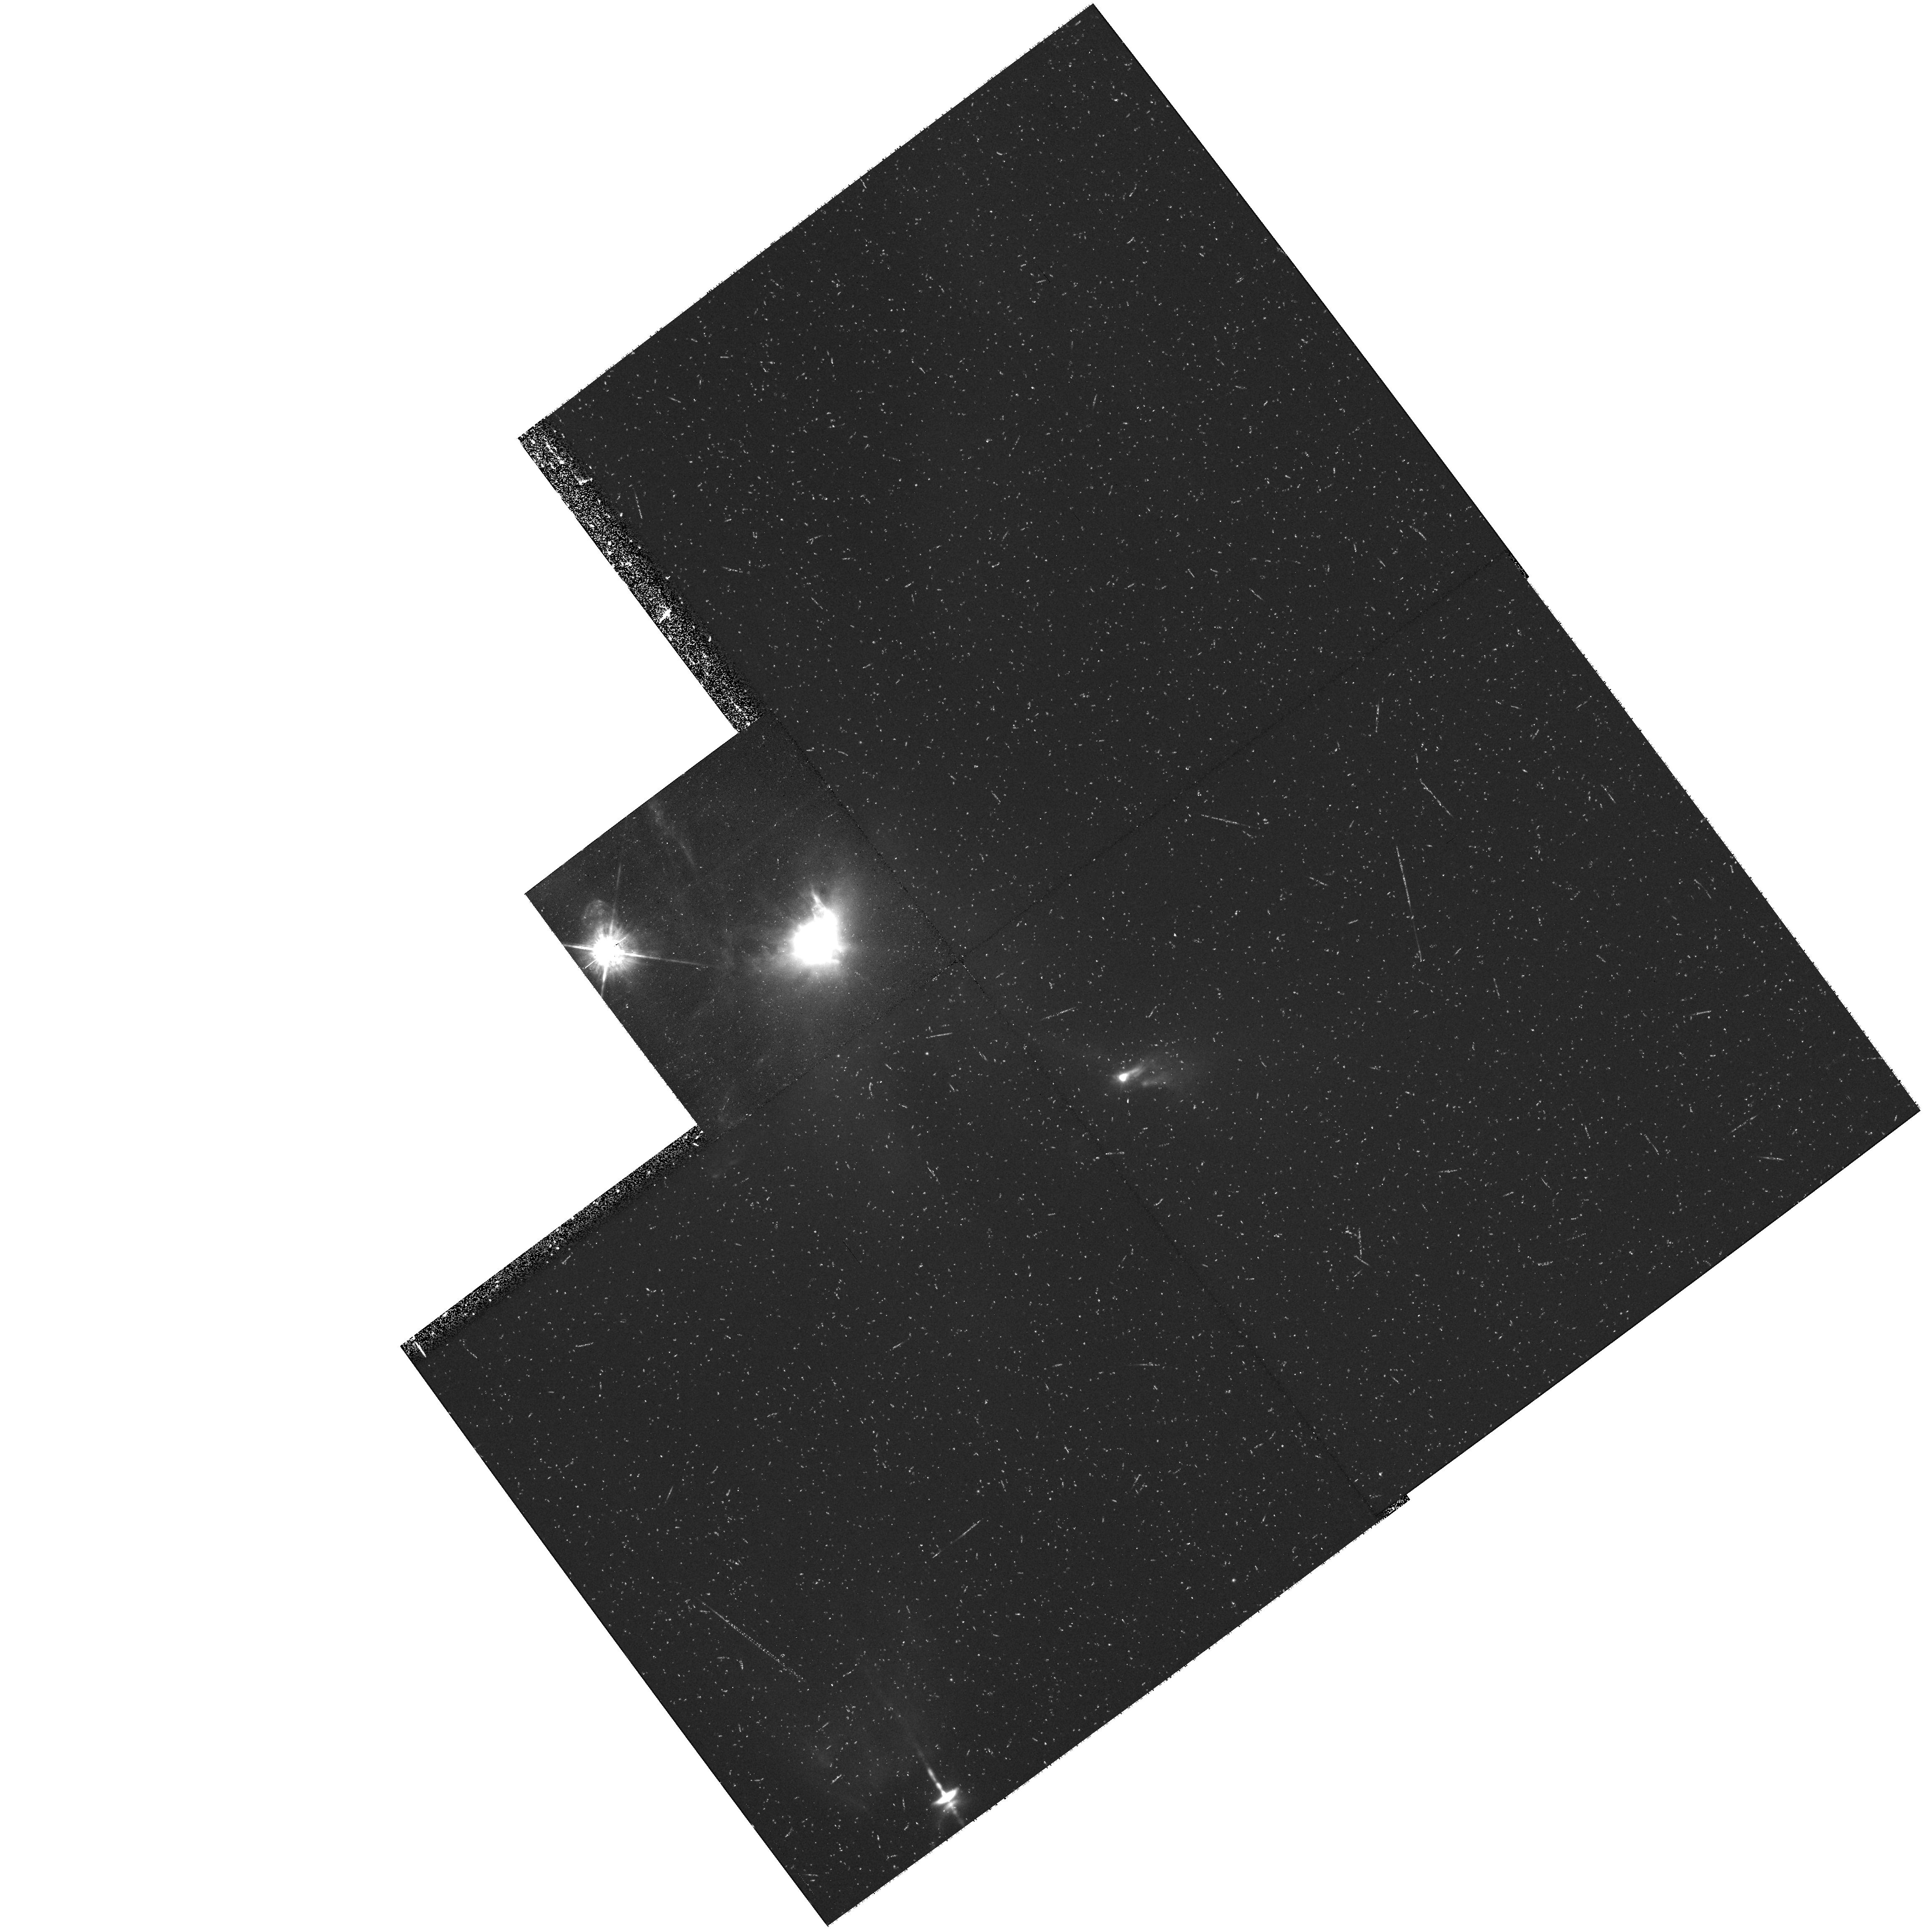
Target: XZ-TAU-OFFSET. Instrument: WFPC2/PC. Filter: F675W. Exposure: 34 min. Observation ID: hst_9236_05_wfpc2_pc_f675w_u6f905

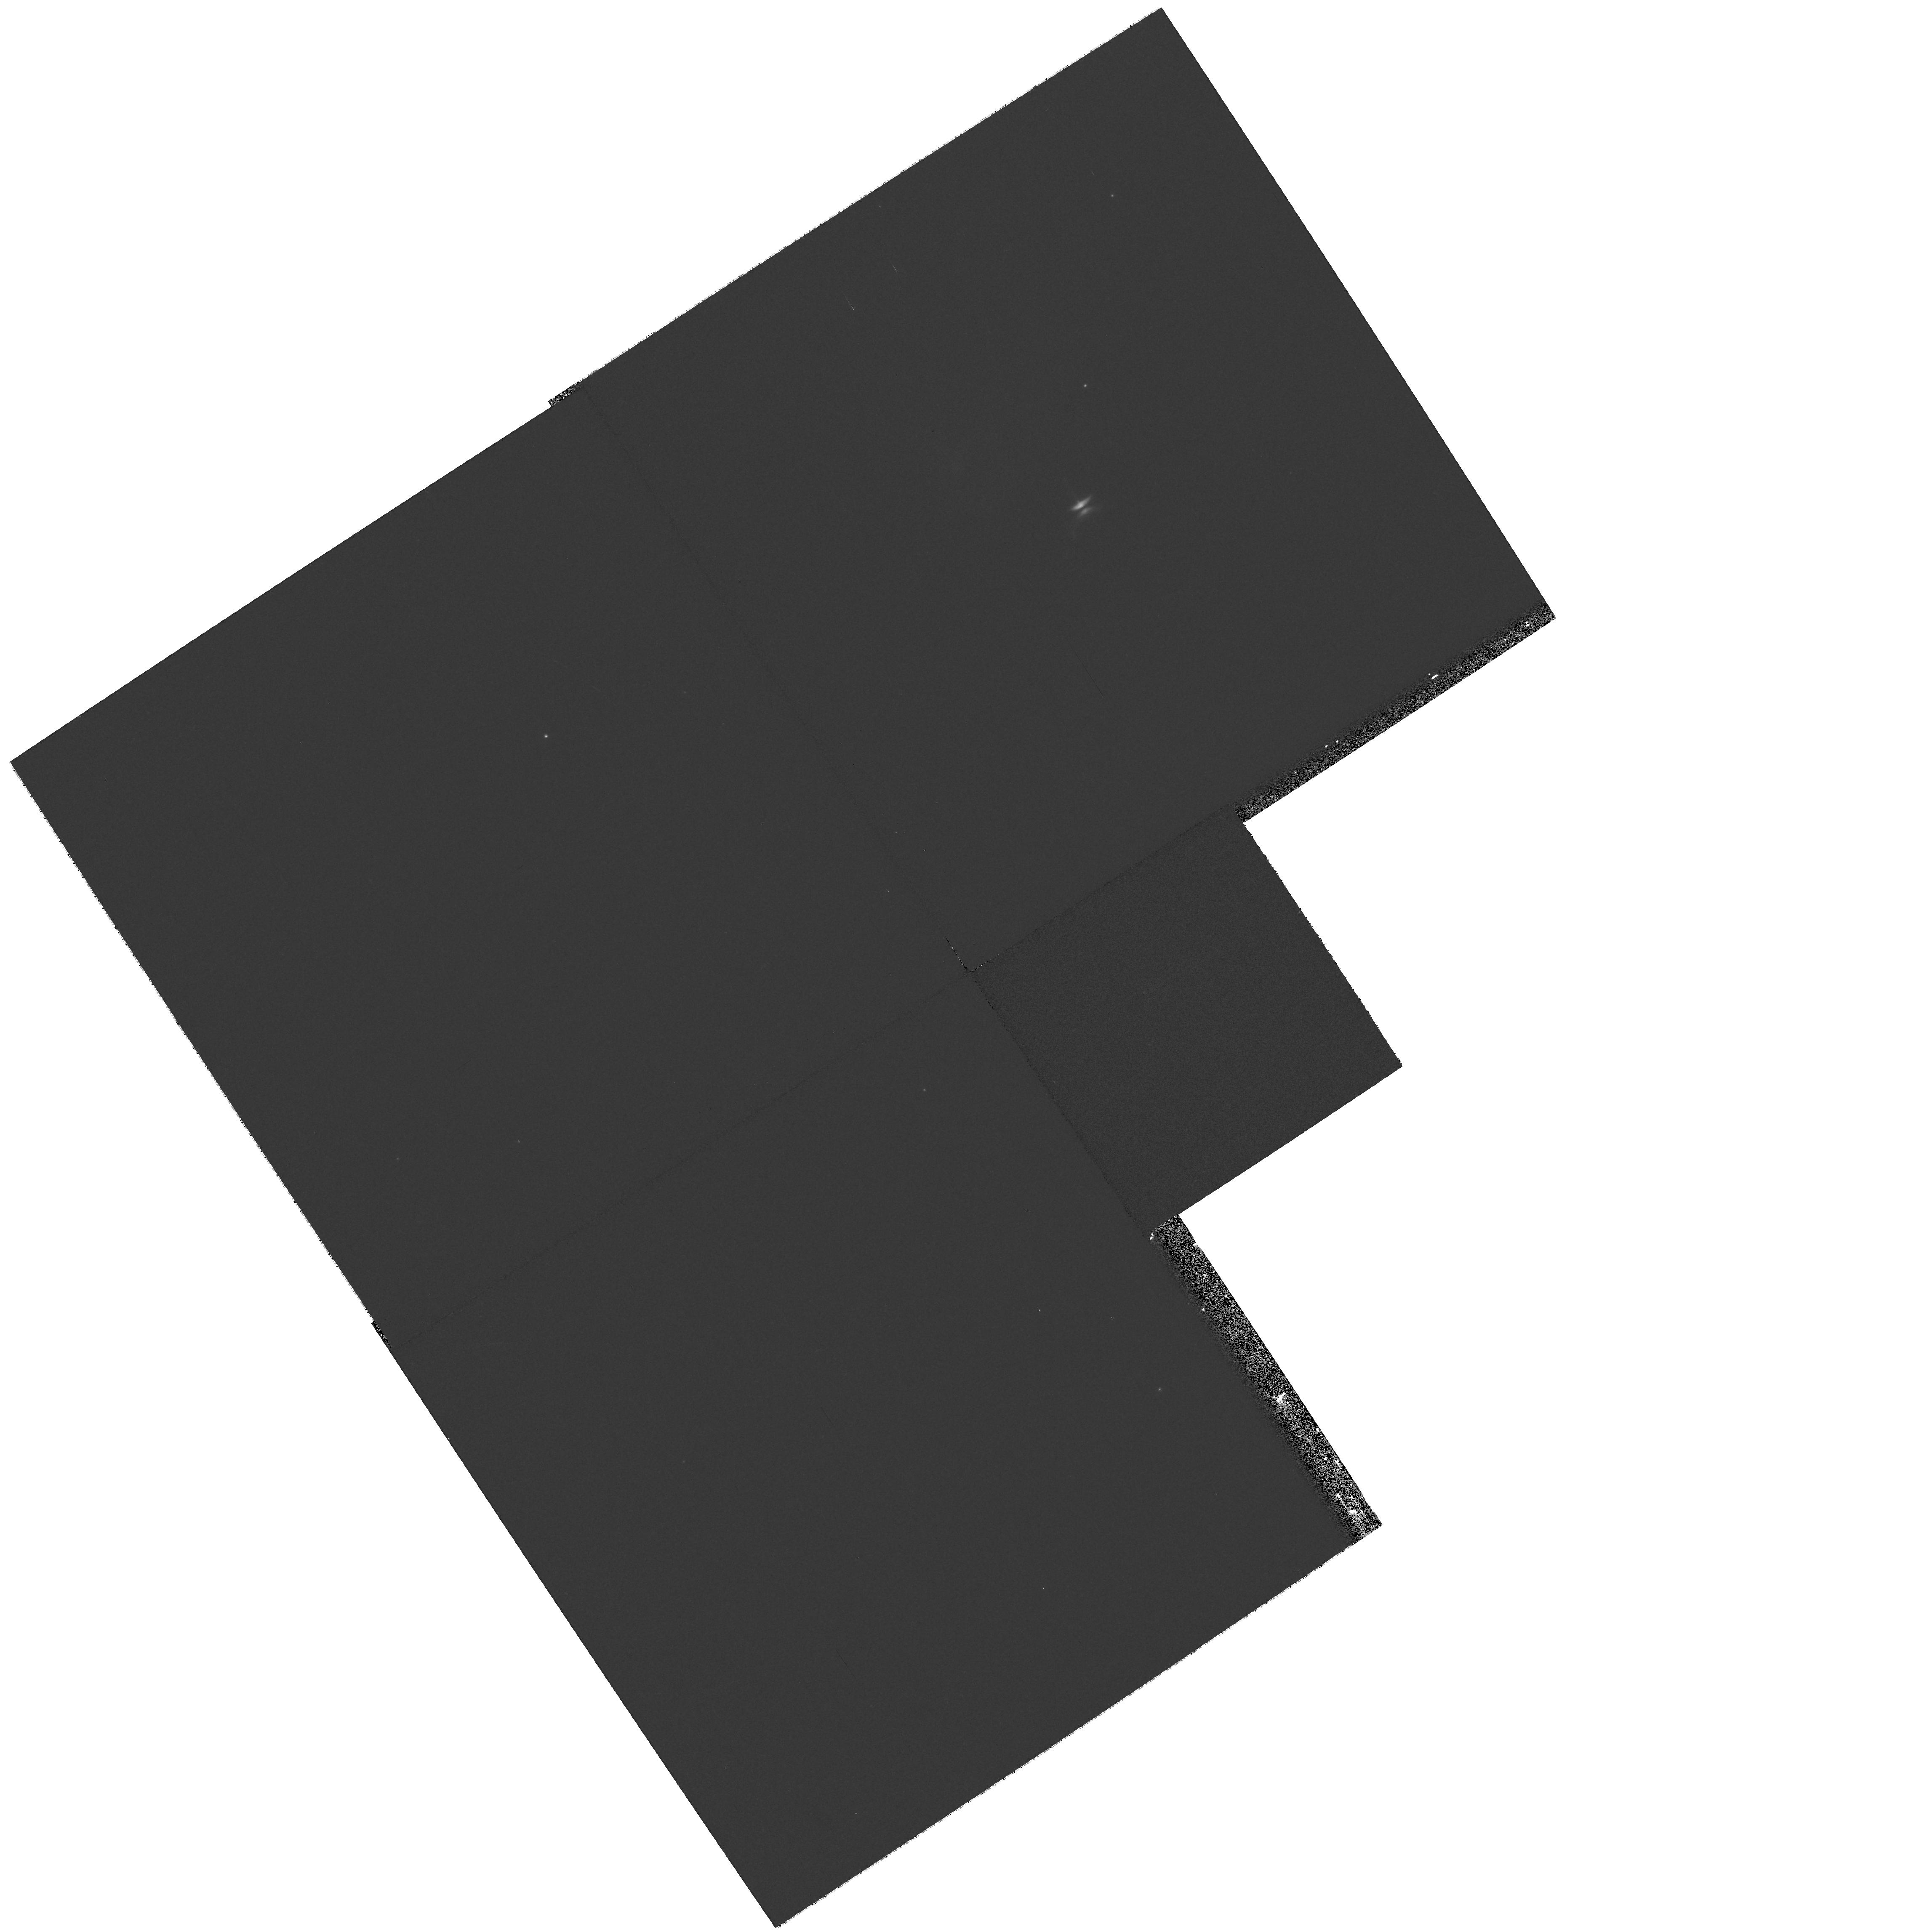
Target: HH-30. Instrument: WFPC2/PC. Filter: F814W. Exposure: 7 min. Observation ID: hst_9236_06_wfpc2_pc_f814w_u6f906

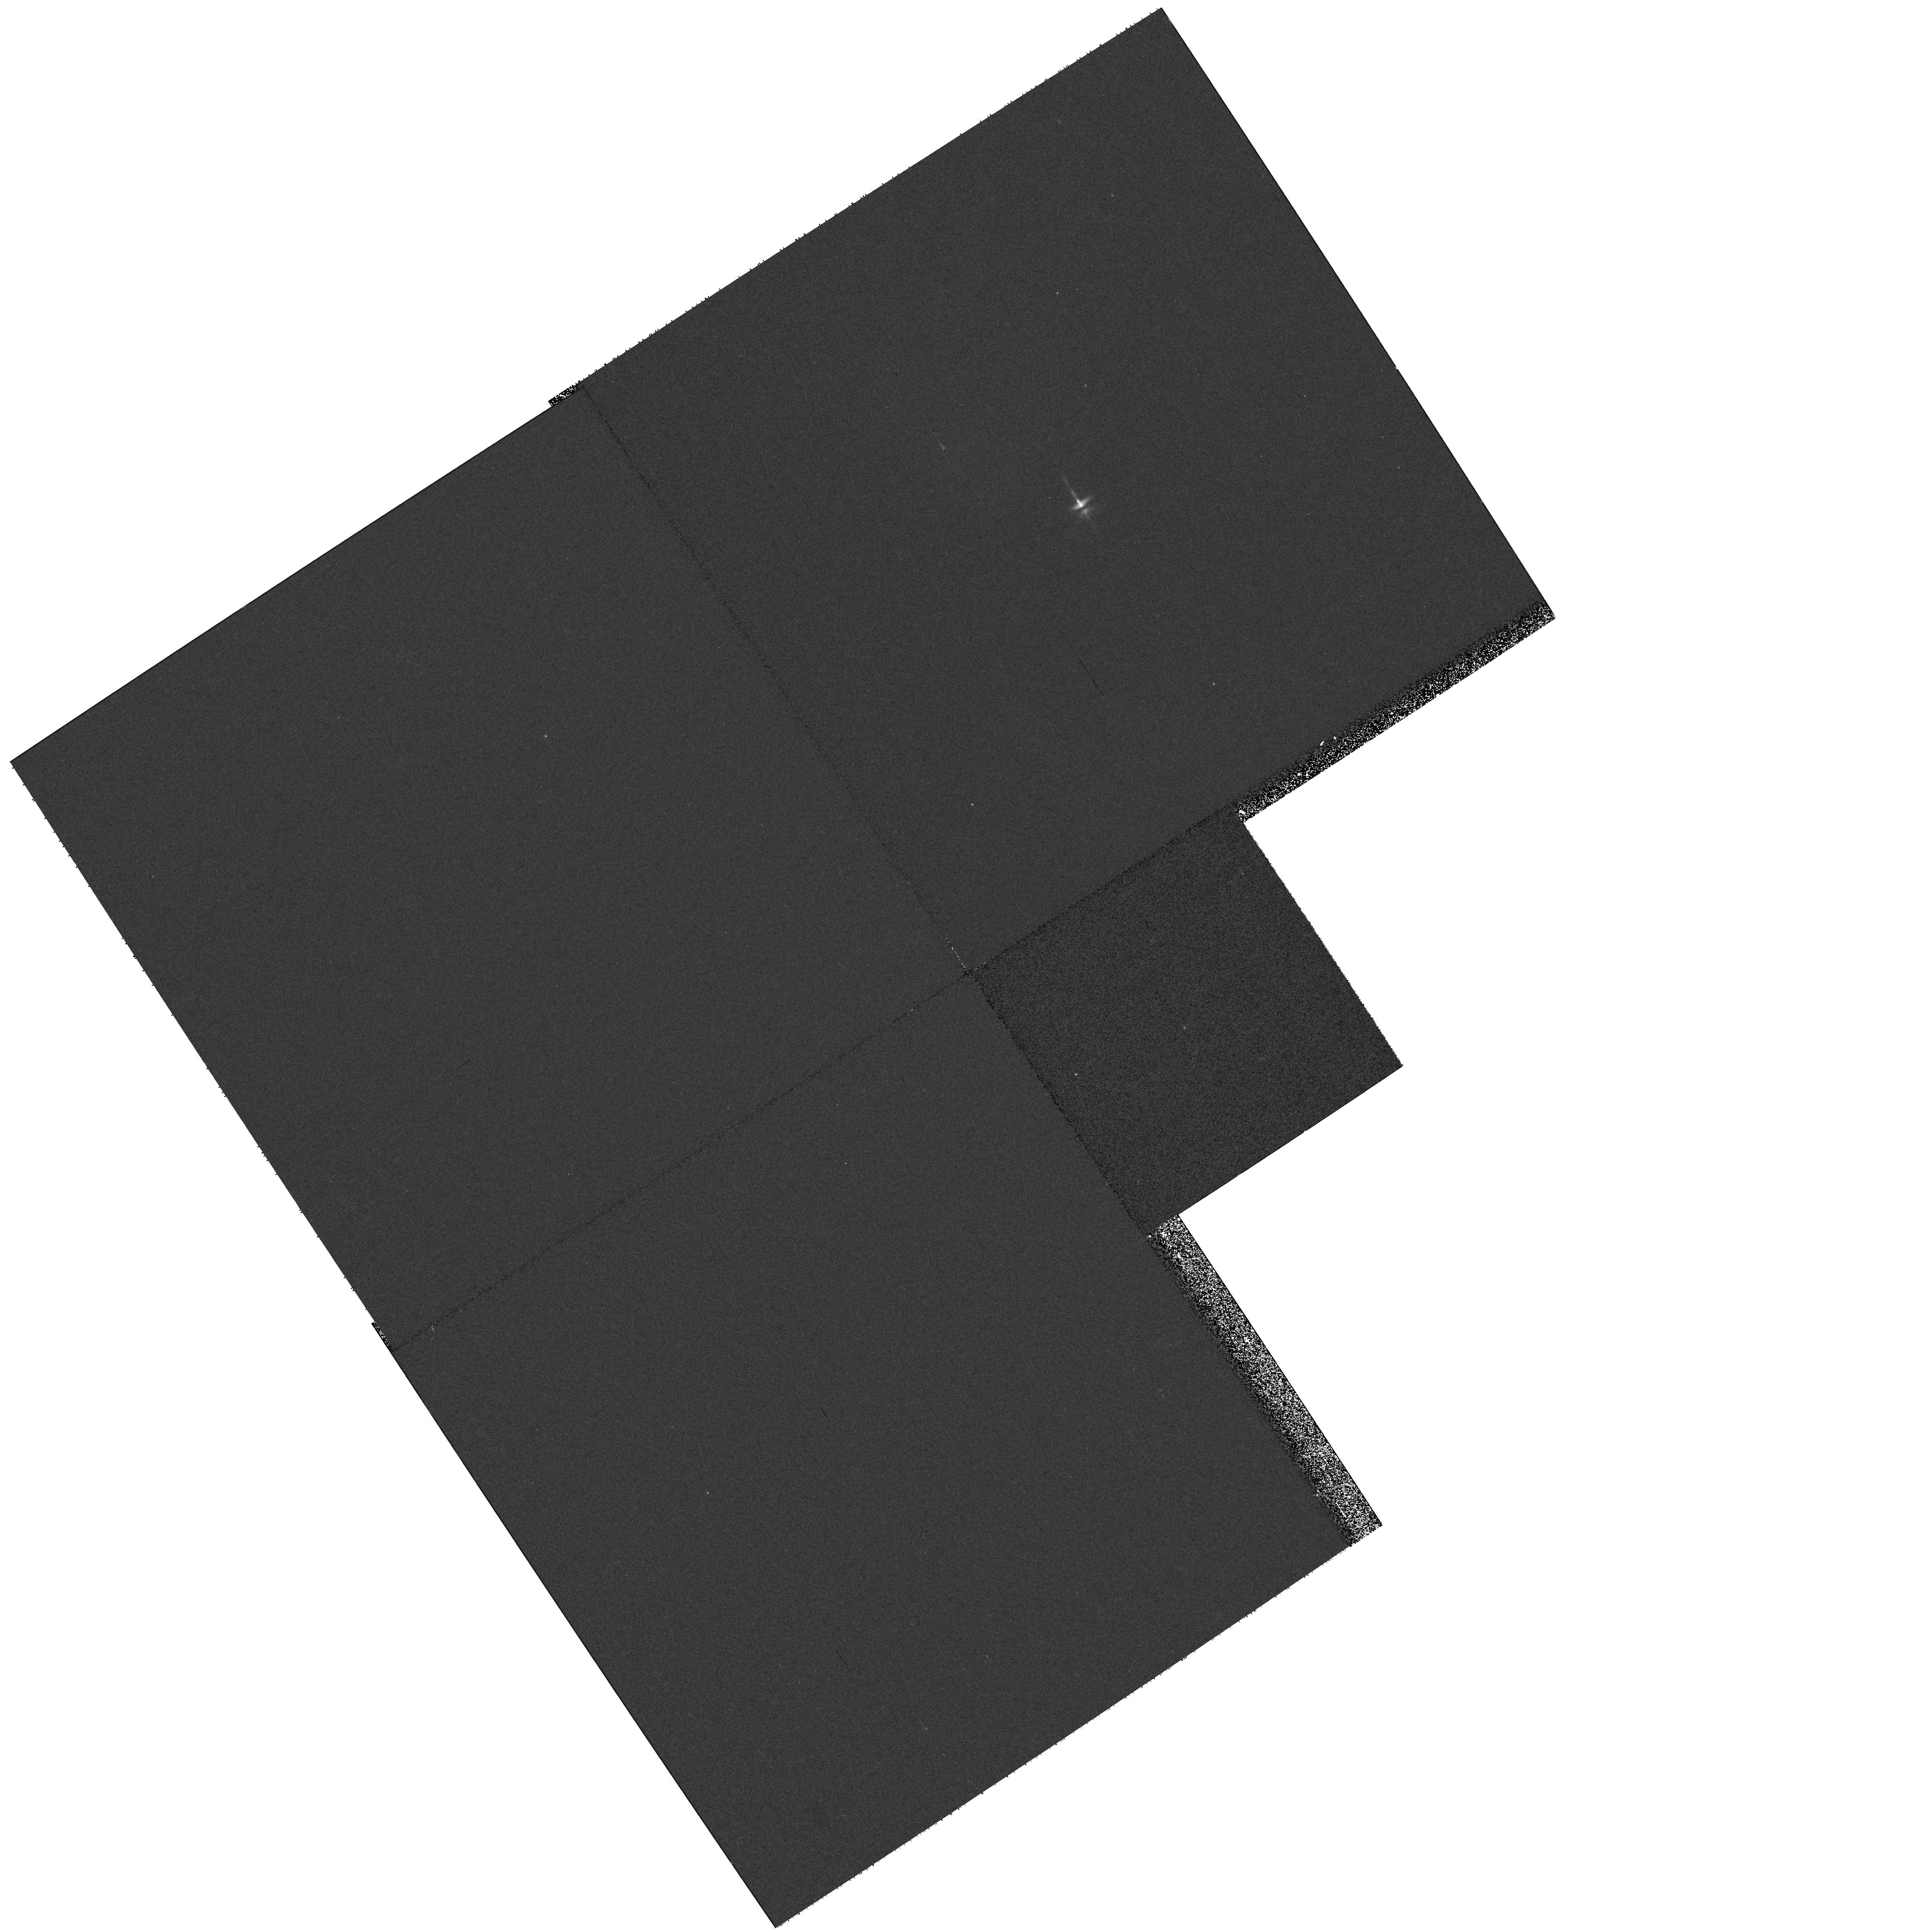
Target: HH-30. Instrument: WFPC2/PC. Filter: F555W. Exposure: 8 min. Observation ID: hst_9236_06_wfpc2_pc_f555w_u6f906

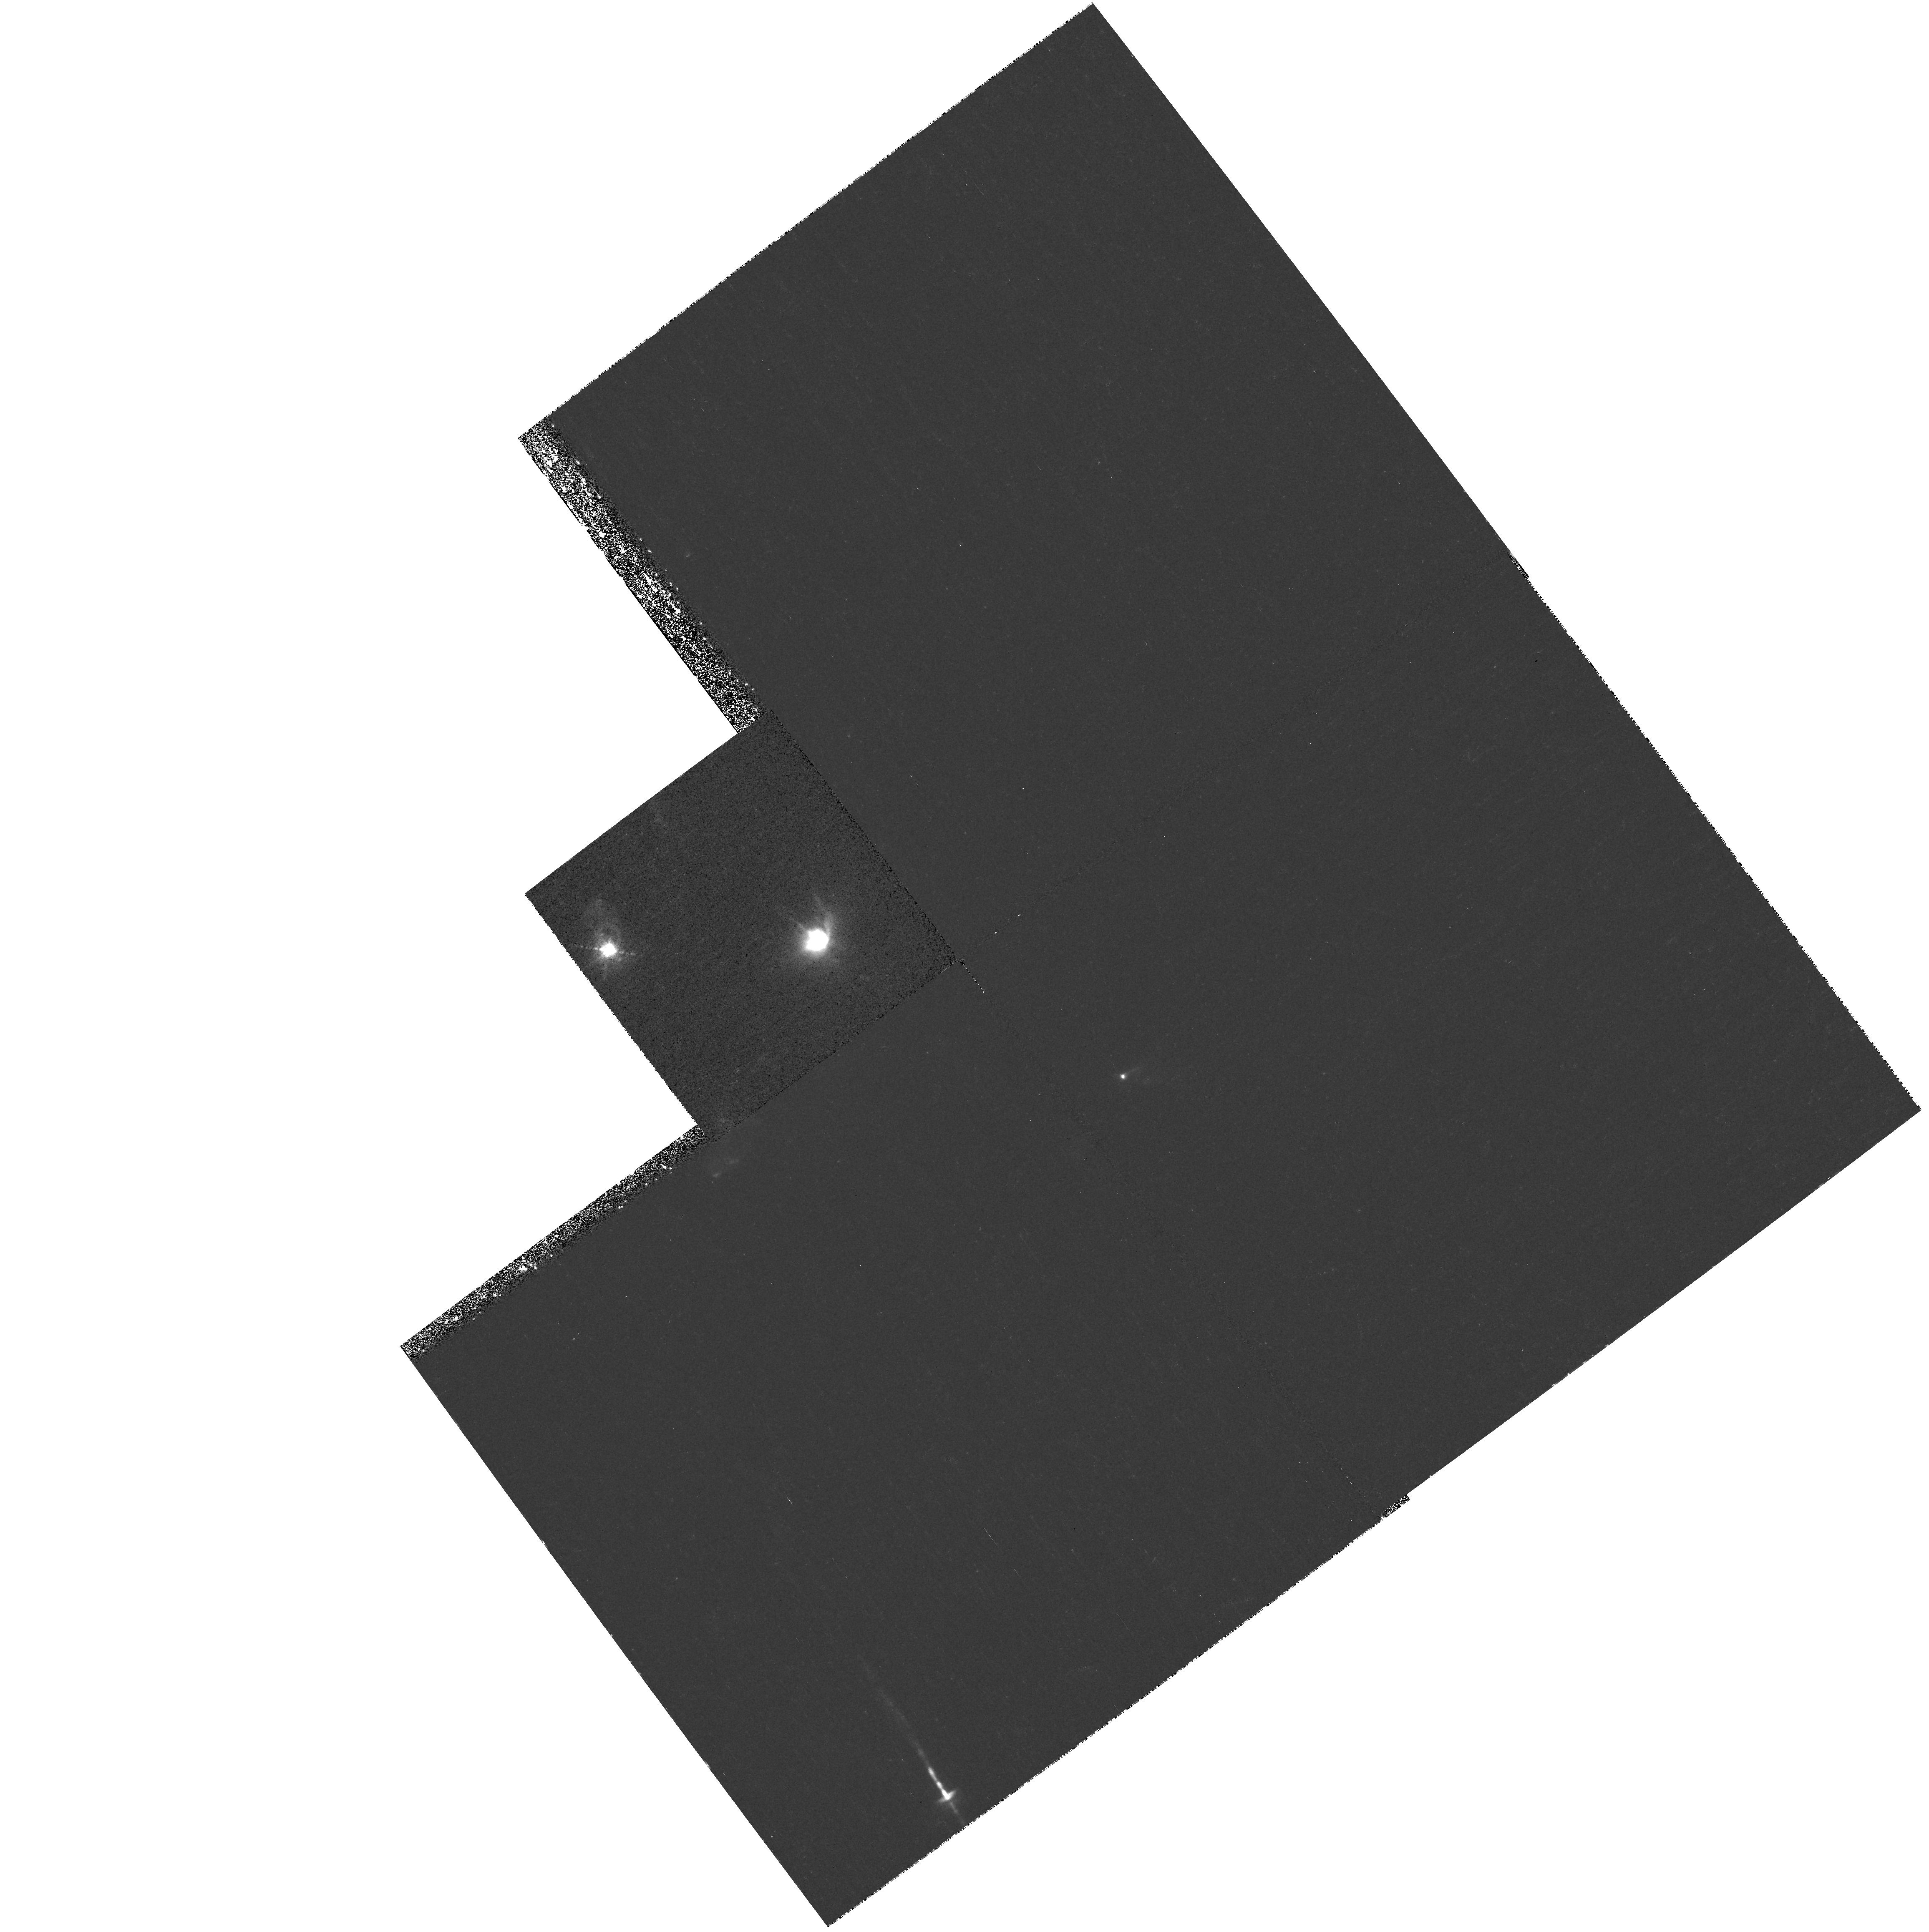
Target: XZ-TAU-OFFSET. Instrument: WFPC2/PC. Filter: F673N. Exposure: 36 min. Observation ID: hst_9236_05_wfpc2_pc_f673n_u6f905

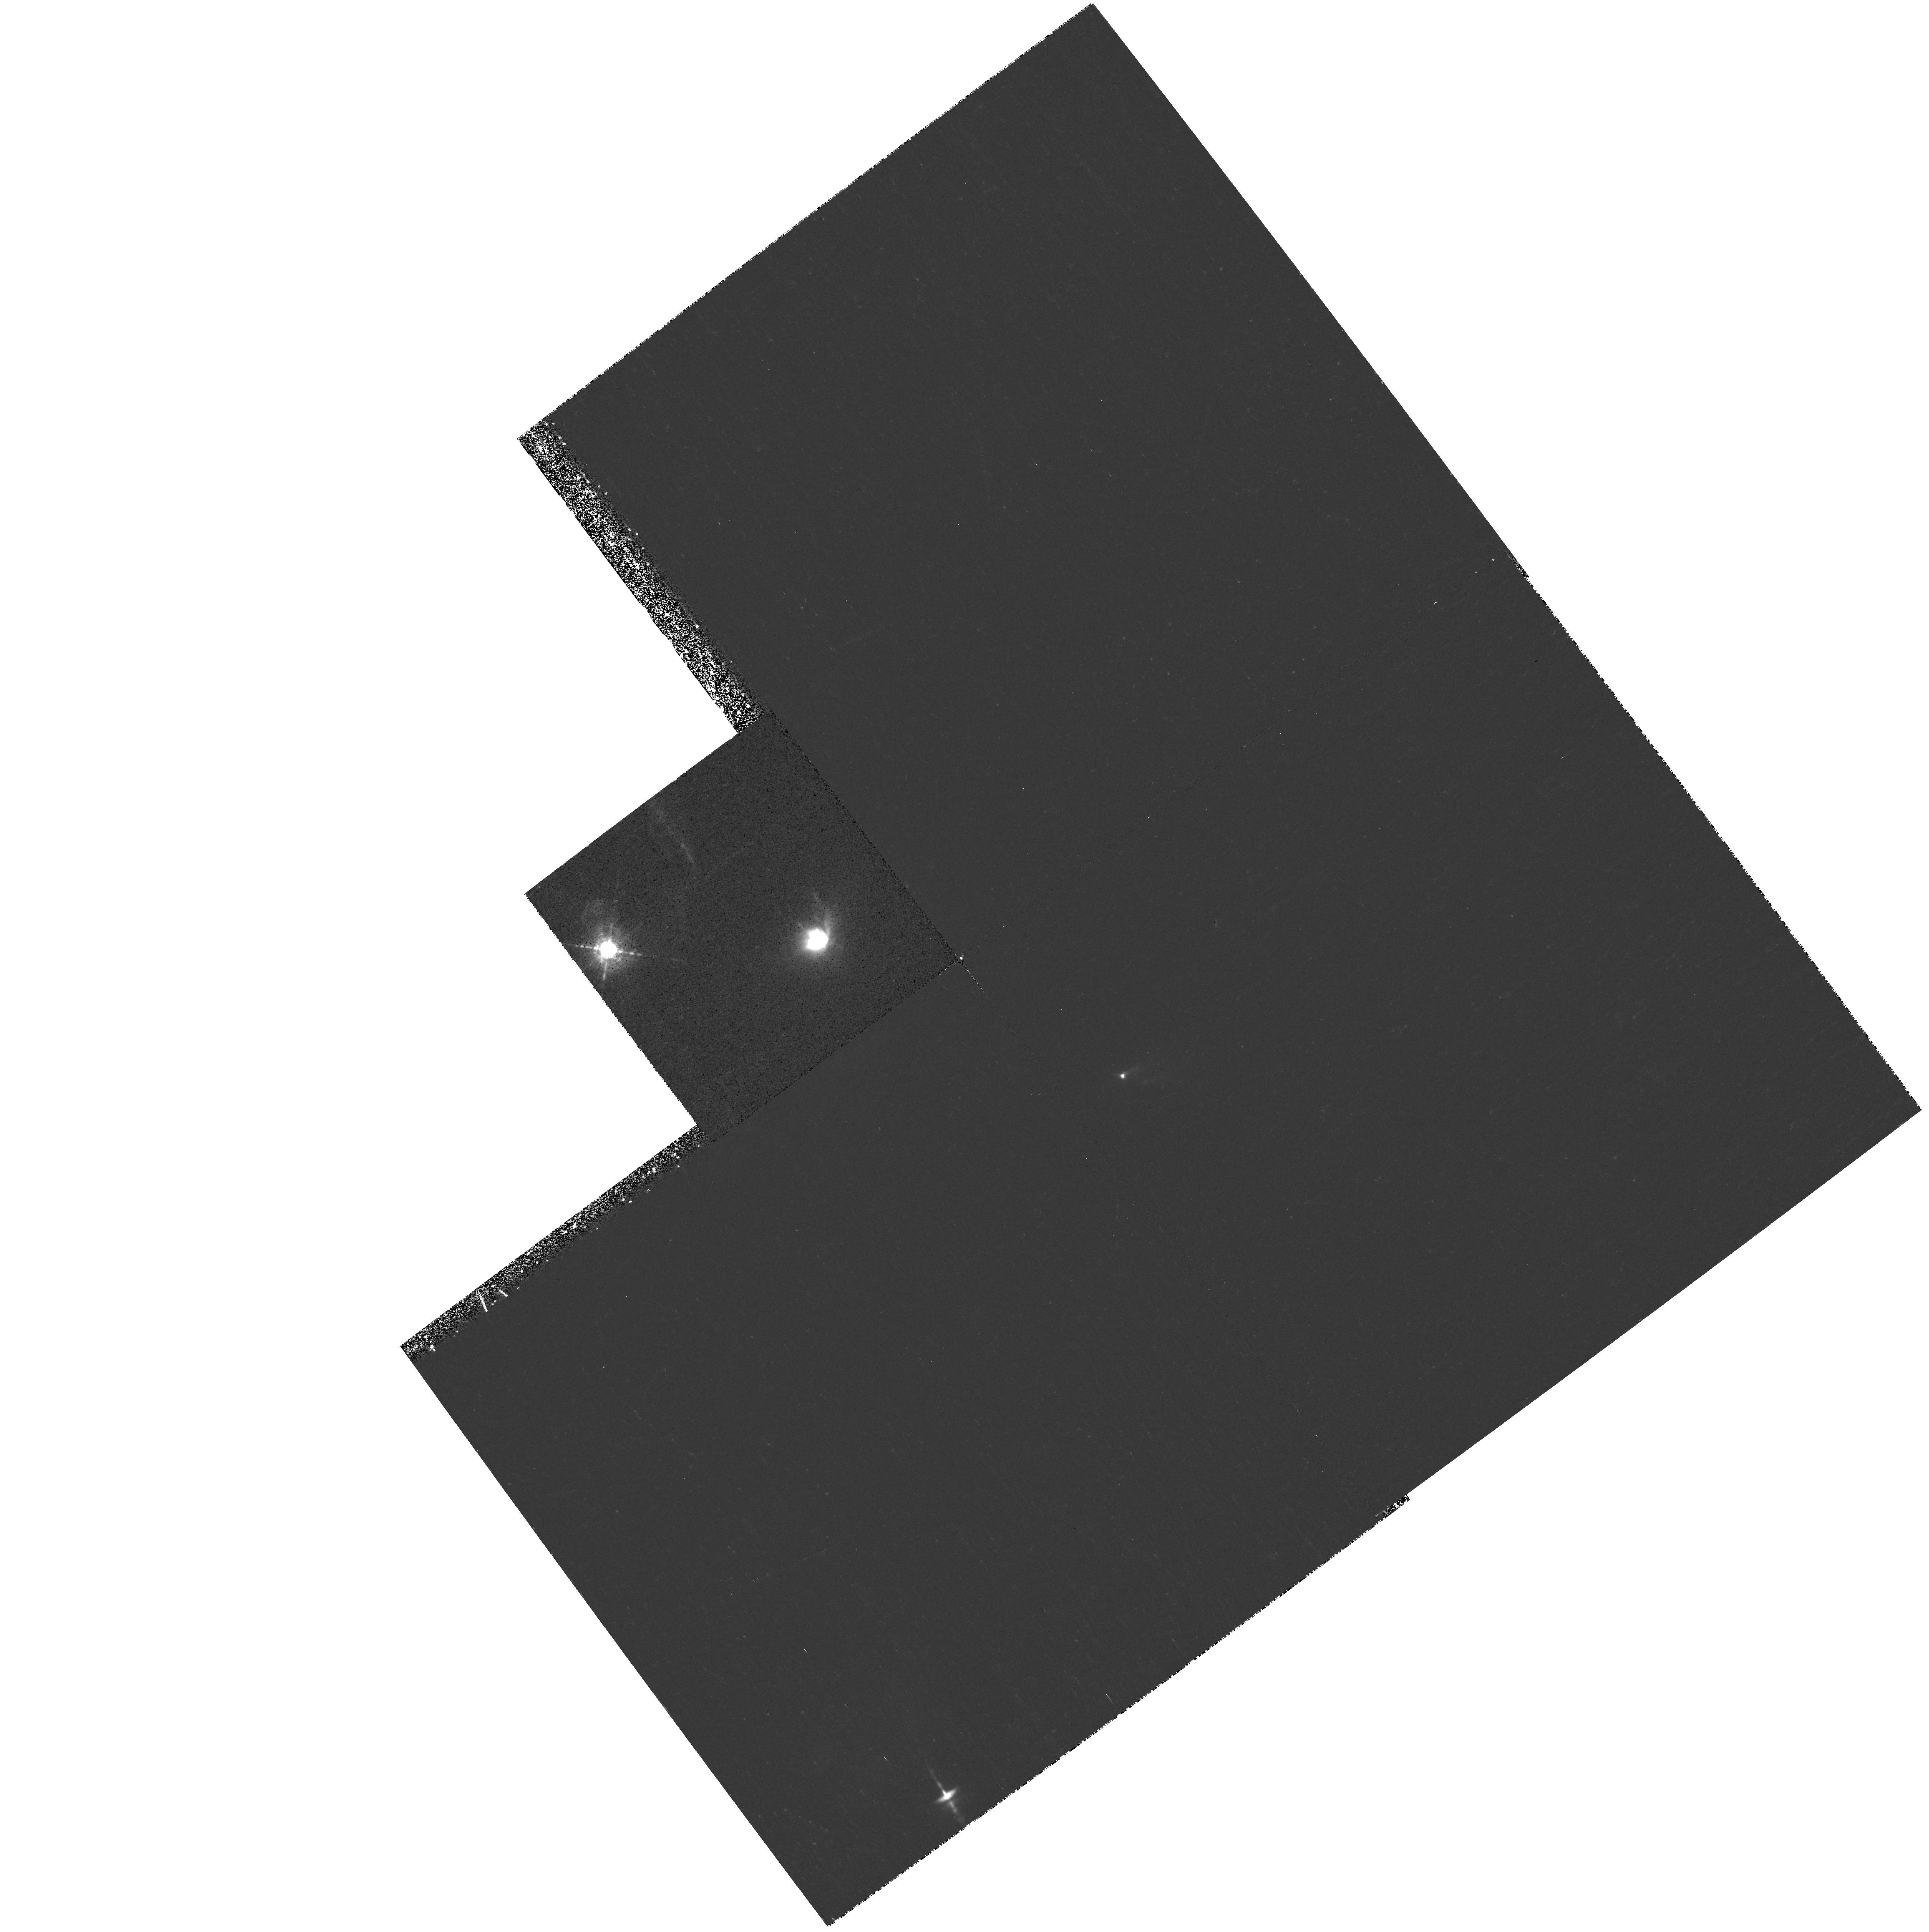
Target: XZ-TAU-OFFSET. Instrument: WFPC2/PC. Filter: F656N. Exposure: 35 min. Observation ID: hst_9236_05_wfpc2_pc_f656n_u6f905

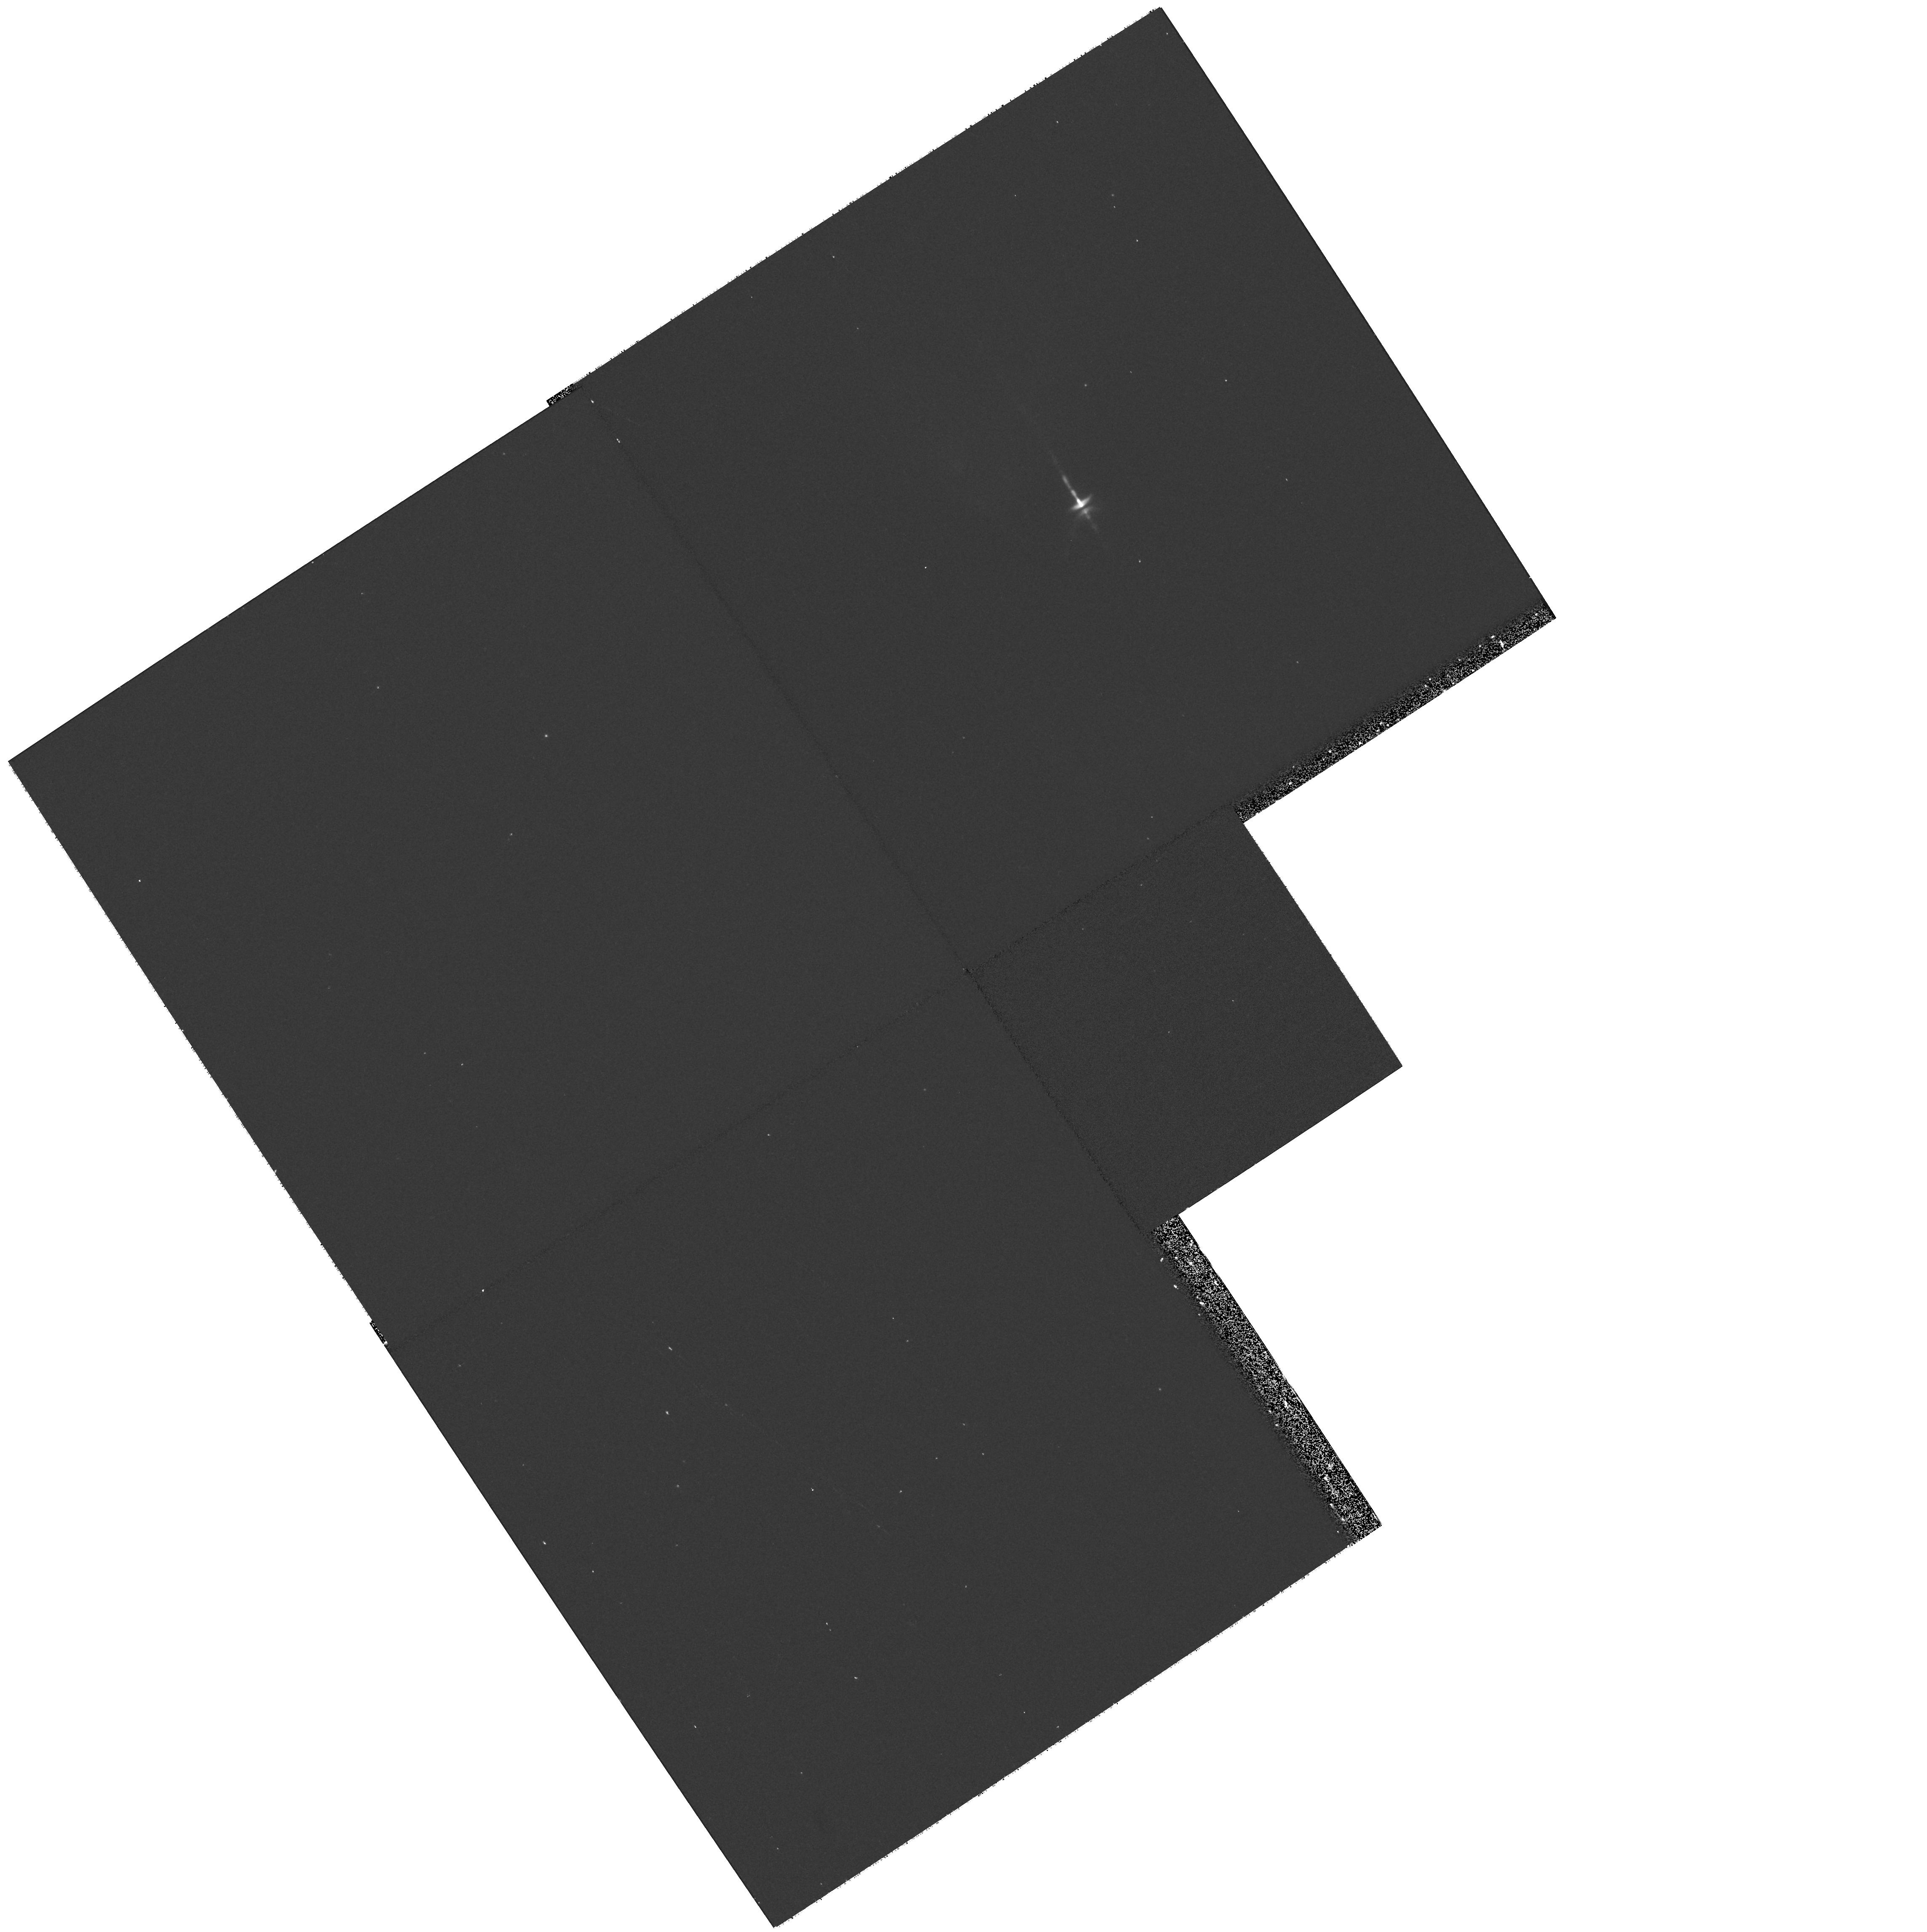
Target: HH-30. Instrument: WFPC2/PC. Filter: F675W. Exposure: 12 min. Observation ID: hst_9236_06_wfpc2_pc_f675w_u6f906

DEVELOPMENT AND EVOLUTION OF YSO OUTFLOWS AND JETS, cycle 10 (PI: Krist, John)

XZ Tauri, HL Tauri, and HH 30 are three young stars which can be observed simultaneously in a single WFPC2 pointing. Broad-band HST imaging has revealed that the XZ Tauri binary is the source of an elongated bubble of emission nebulosity nearly 5" long. In new images of these objects obtained in March 1998, we discovered that the XZ Tau bubble had expanded significantly and had become markedly limb-brightened since 1995. This behavior suggests that we are witnessing, for the first time, the earliest stages of development of a Herbig-Haro bowshock, perhaps the initial formation of its post-shock cooling zone. We propose to test this hypothesis with emission line imaging and temporal monitoring of the bubble's size and brightness. Simultaneously with the XZ Tau study, we will observe the jets and reflection nebulosities of HH 30 and HL Tauri. Monitoring of HH 30 is particularly important, as our 1998 imaging also revealed that a very large reflected light asymmetry has developed in this prototype young stellar object accretion disk system.